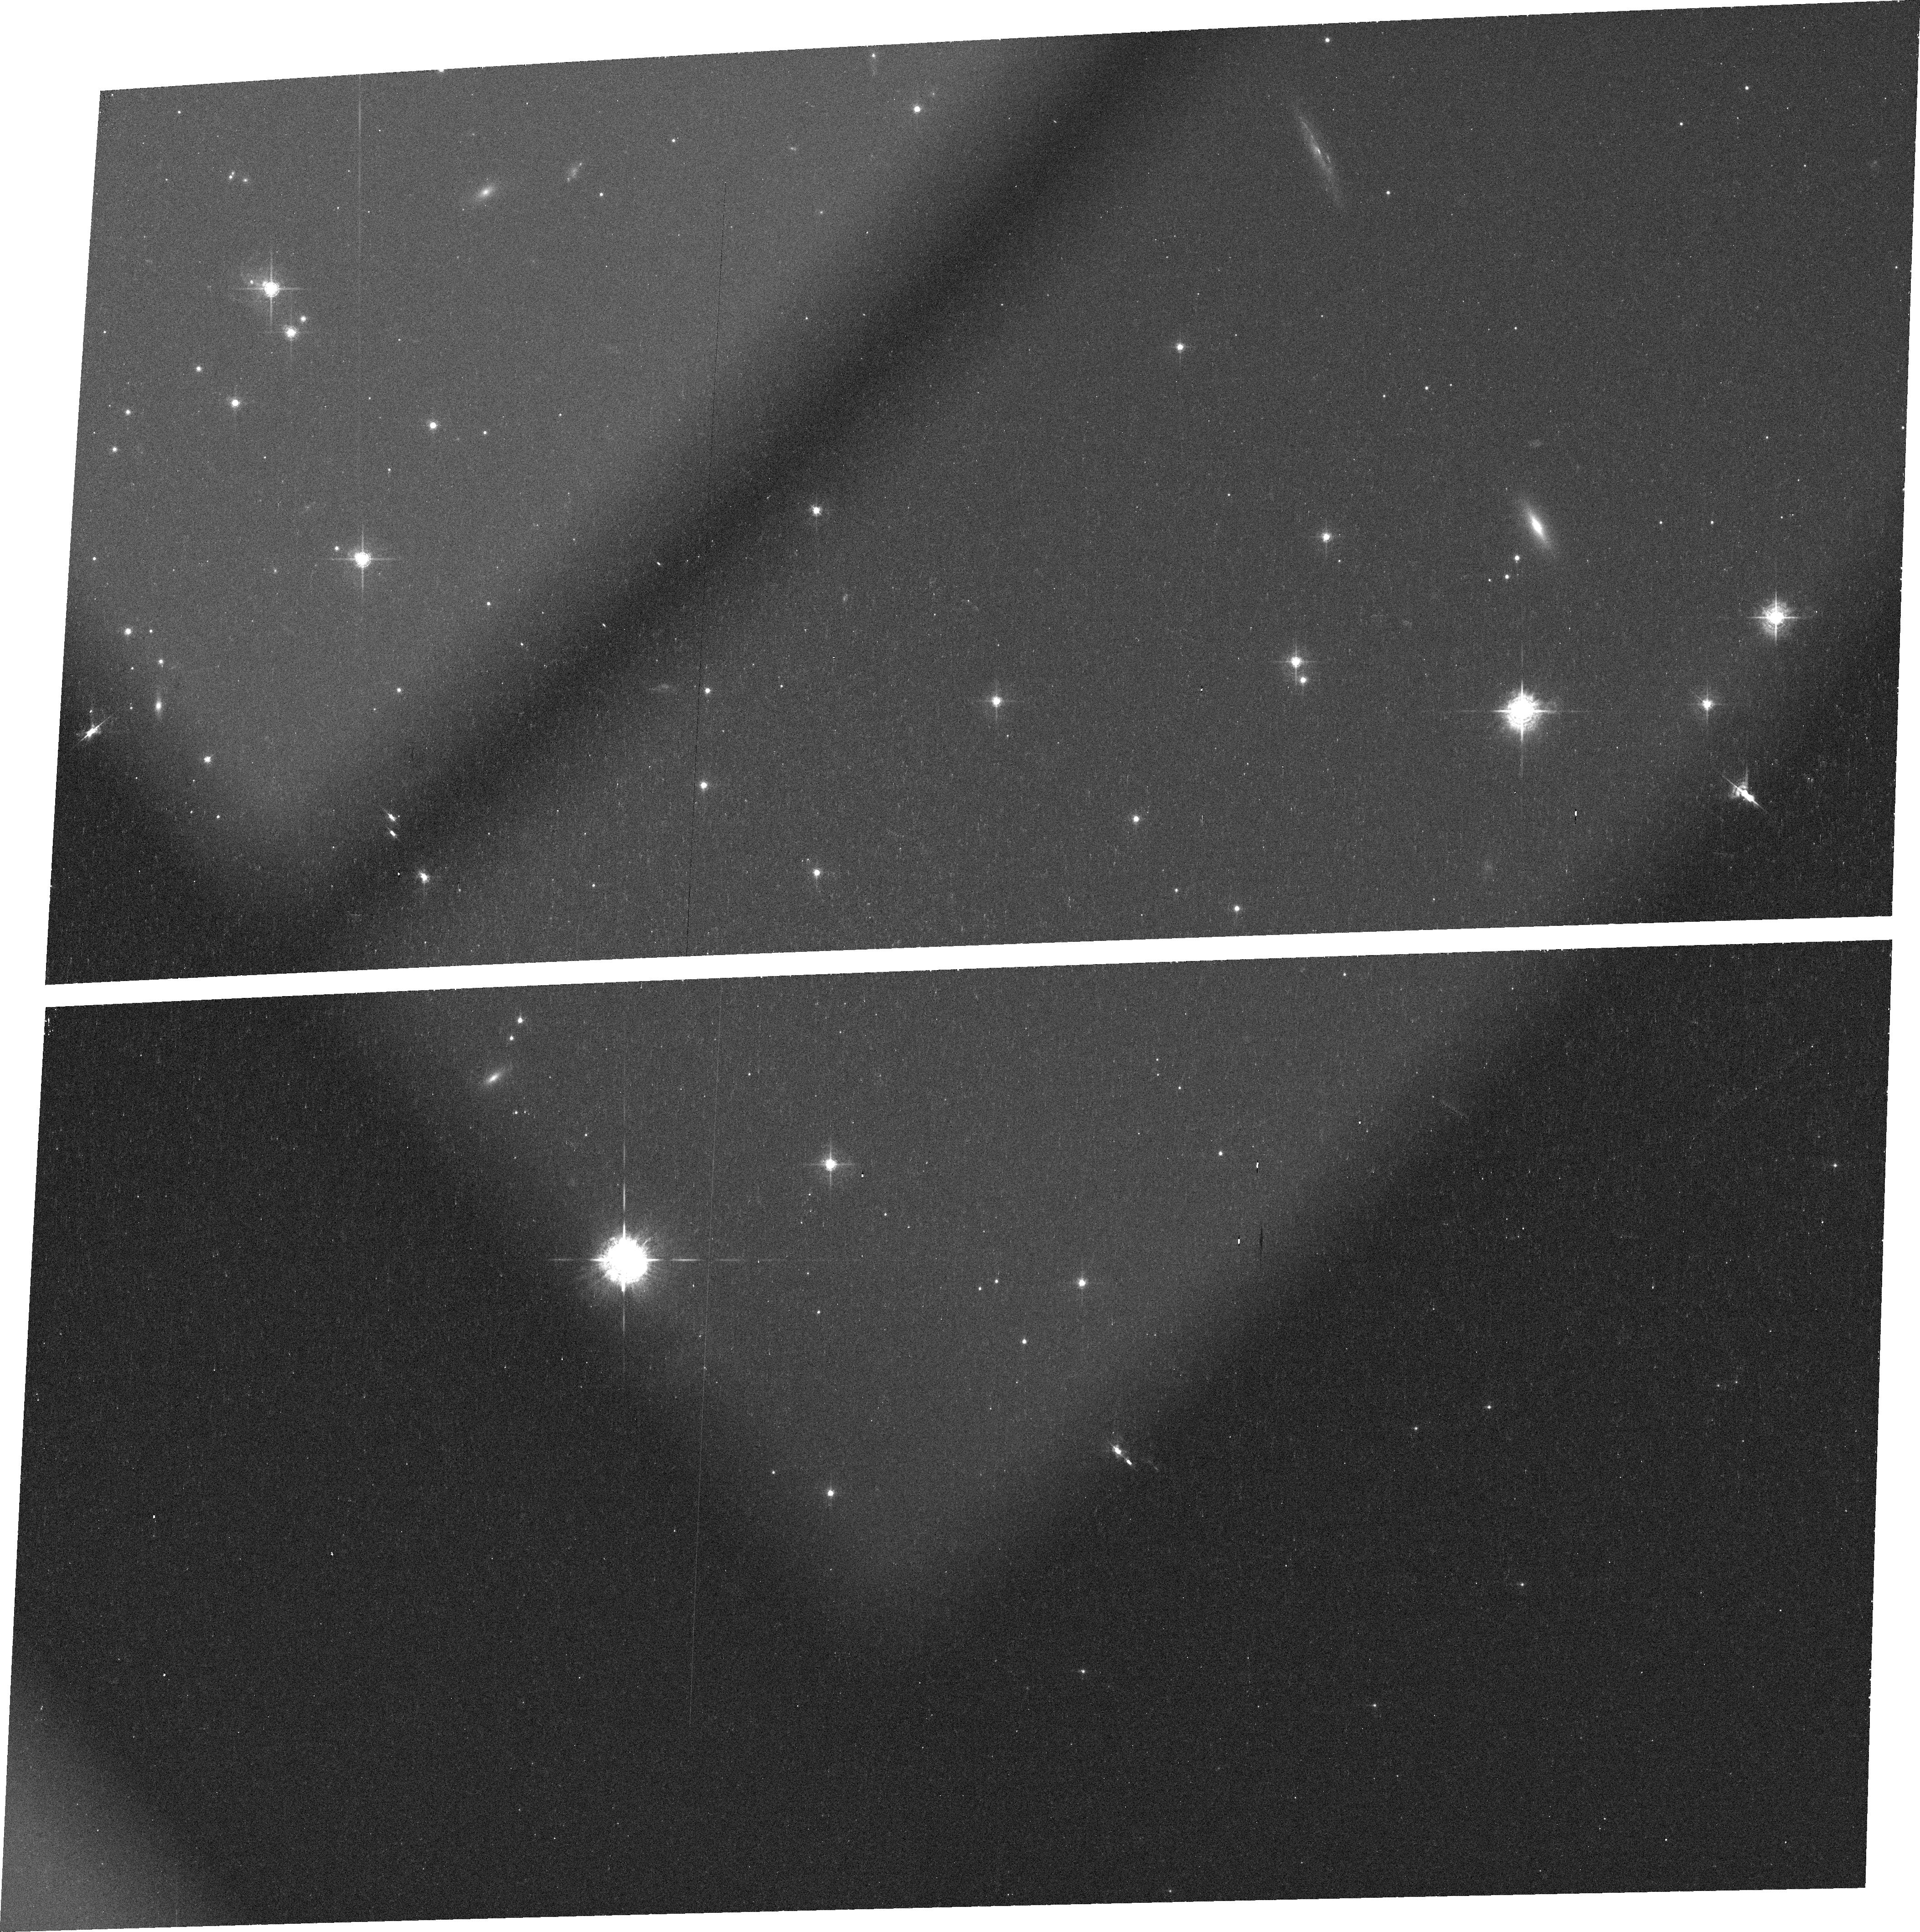
Target: PSRB0656+14
Instrument: ACS/WFC
Filter: FR459M
Exposure: 14 min
Observation ID: j9bl01030

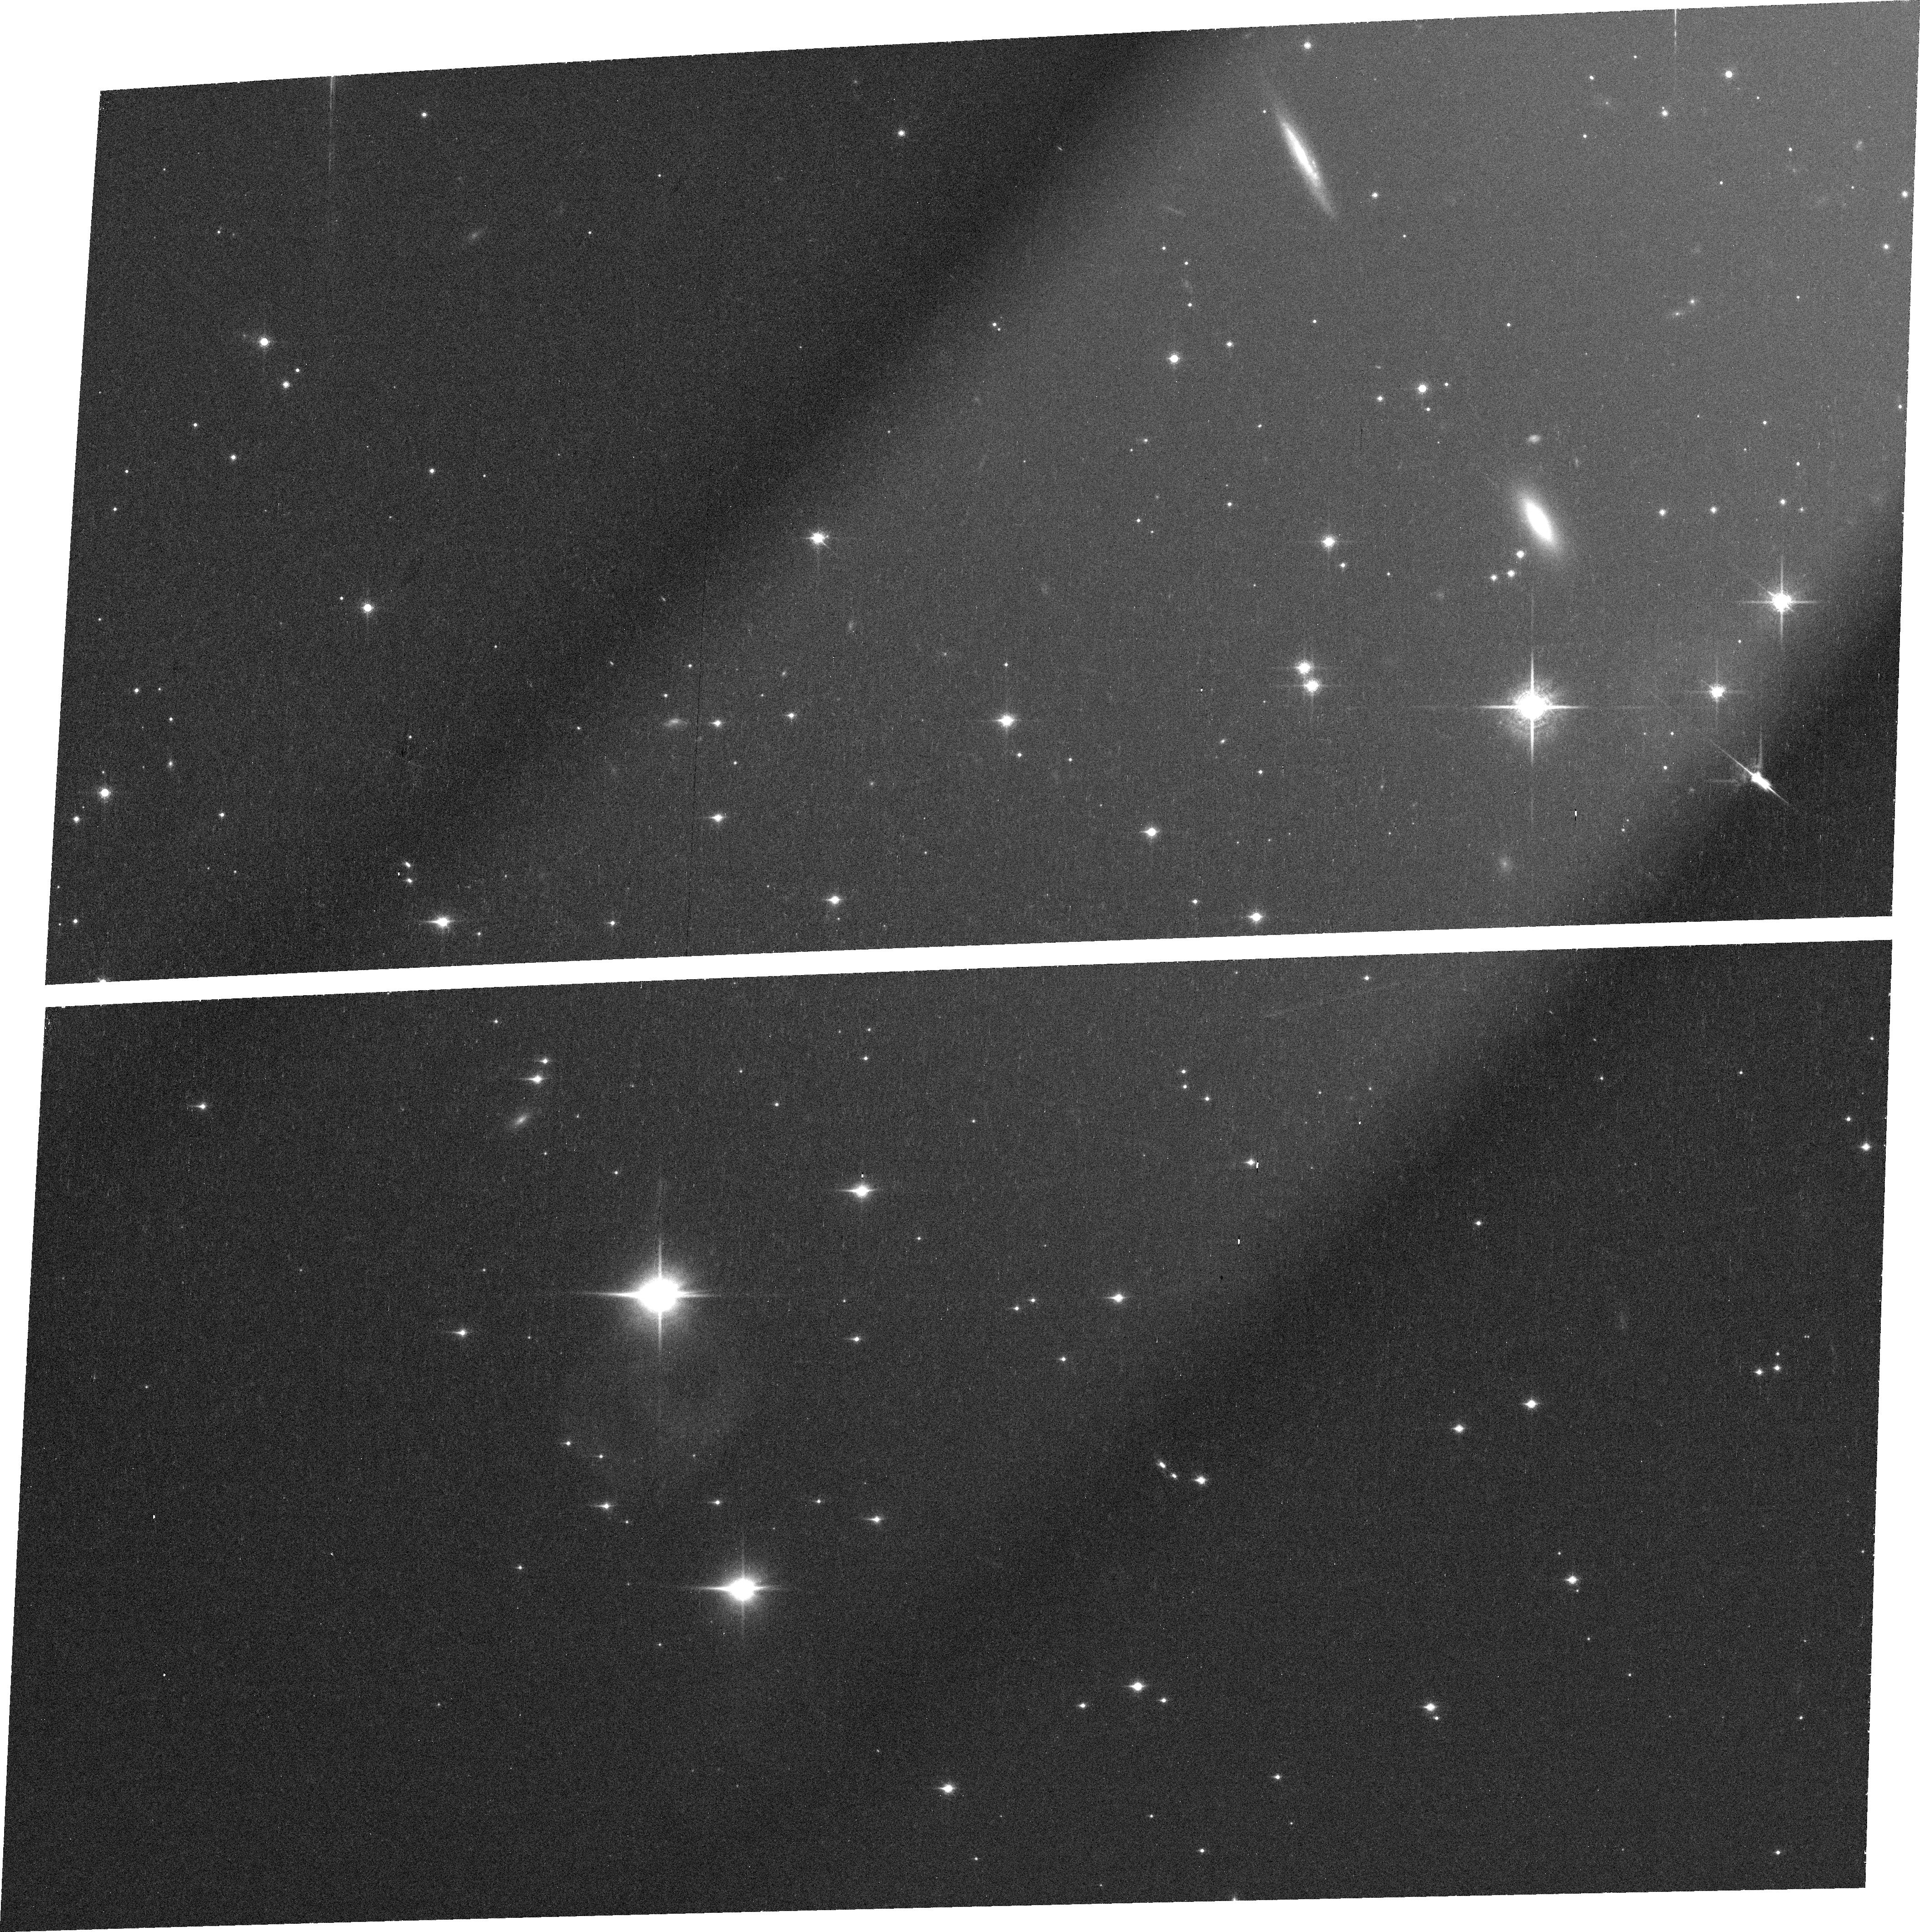
Target: PSRB0656+14
Instrument: ACS/WFC
Filter: FR914M
Exposure: 22 min
Observation ID: j9bl02040

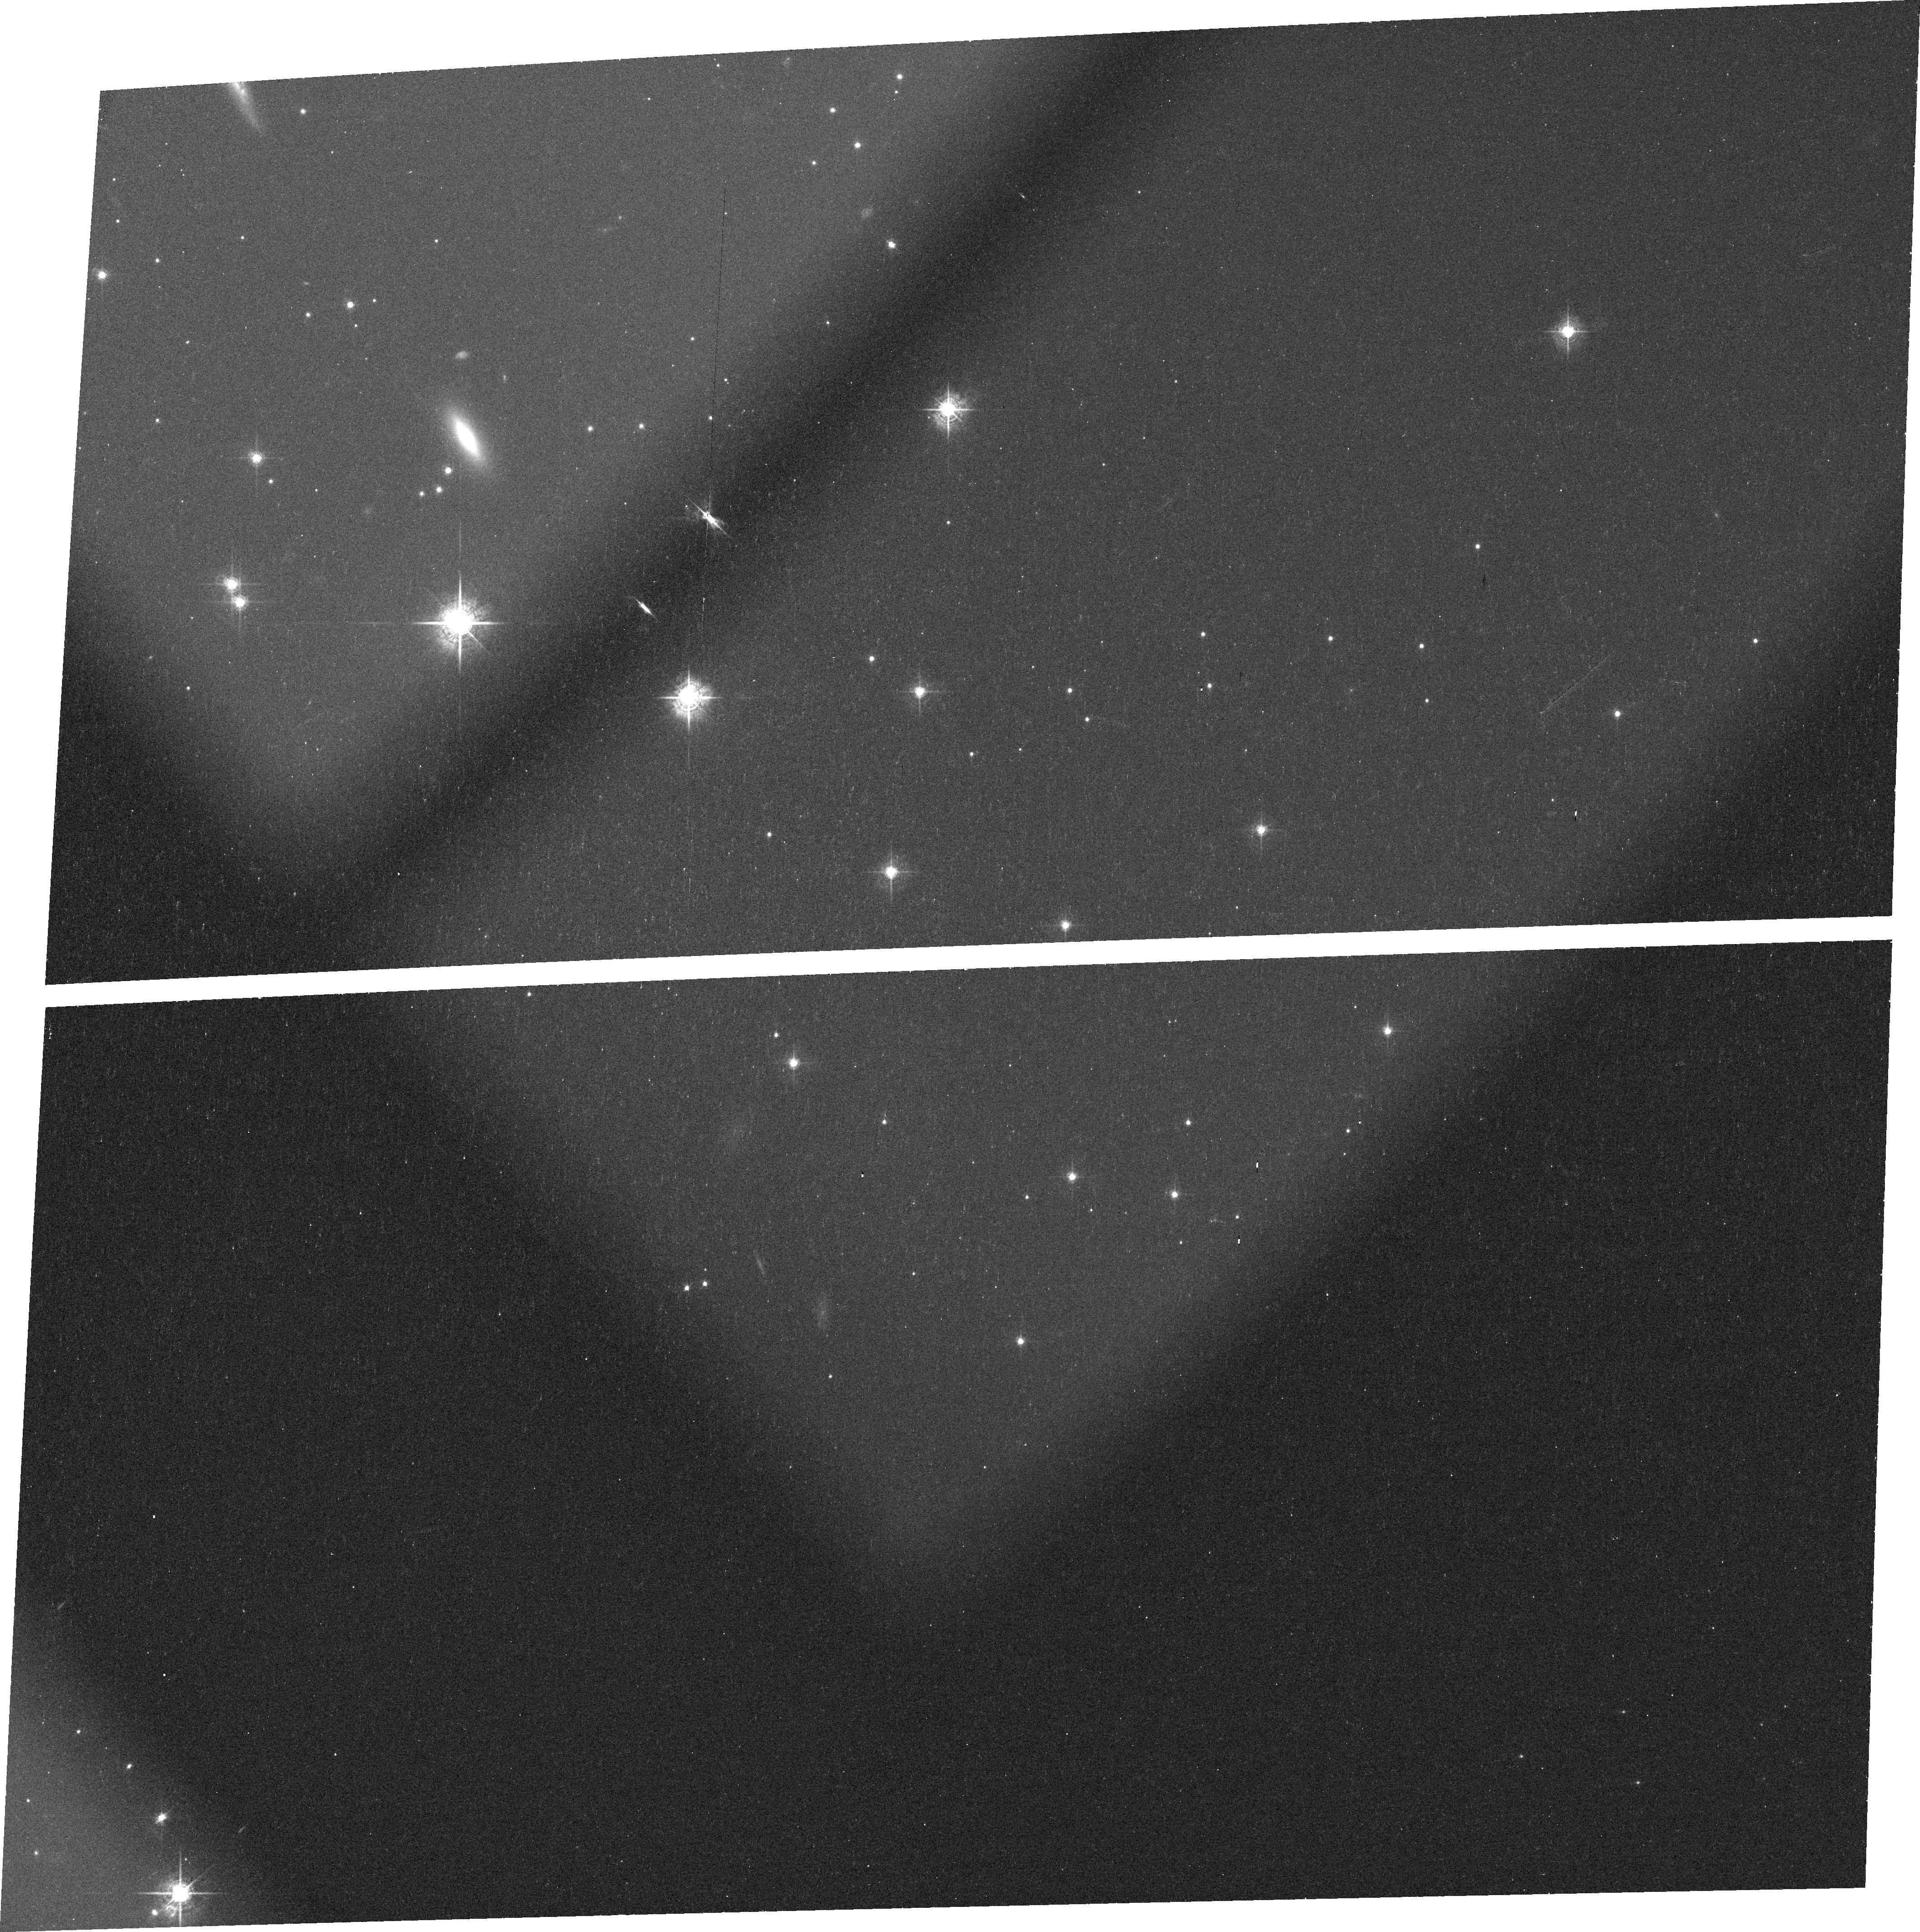
Target: PSRB0656+14
Instrument: ACS/WFC
Filter: FR647M
Exposure: 14 min
Observation ID: j9bl02020

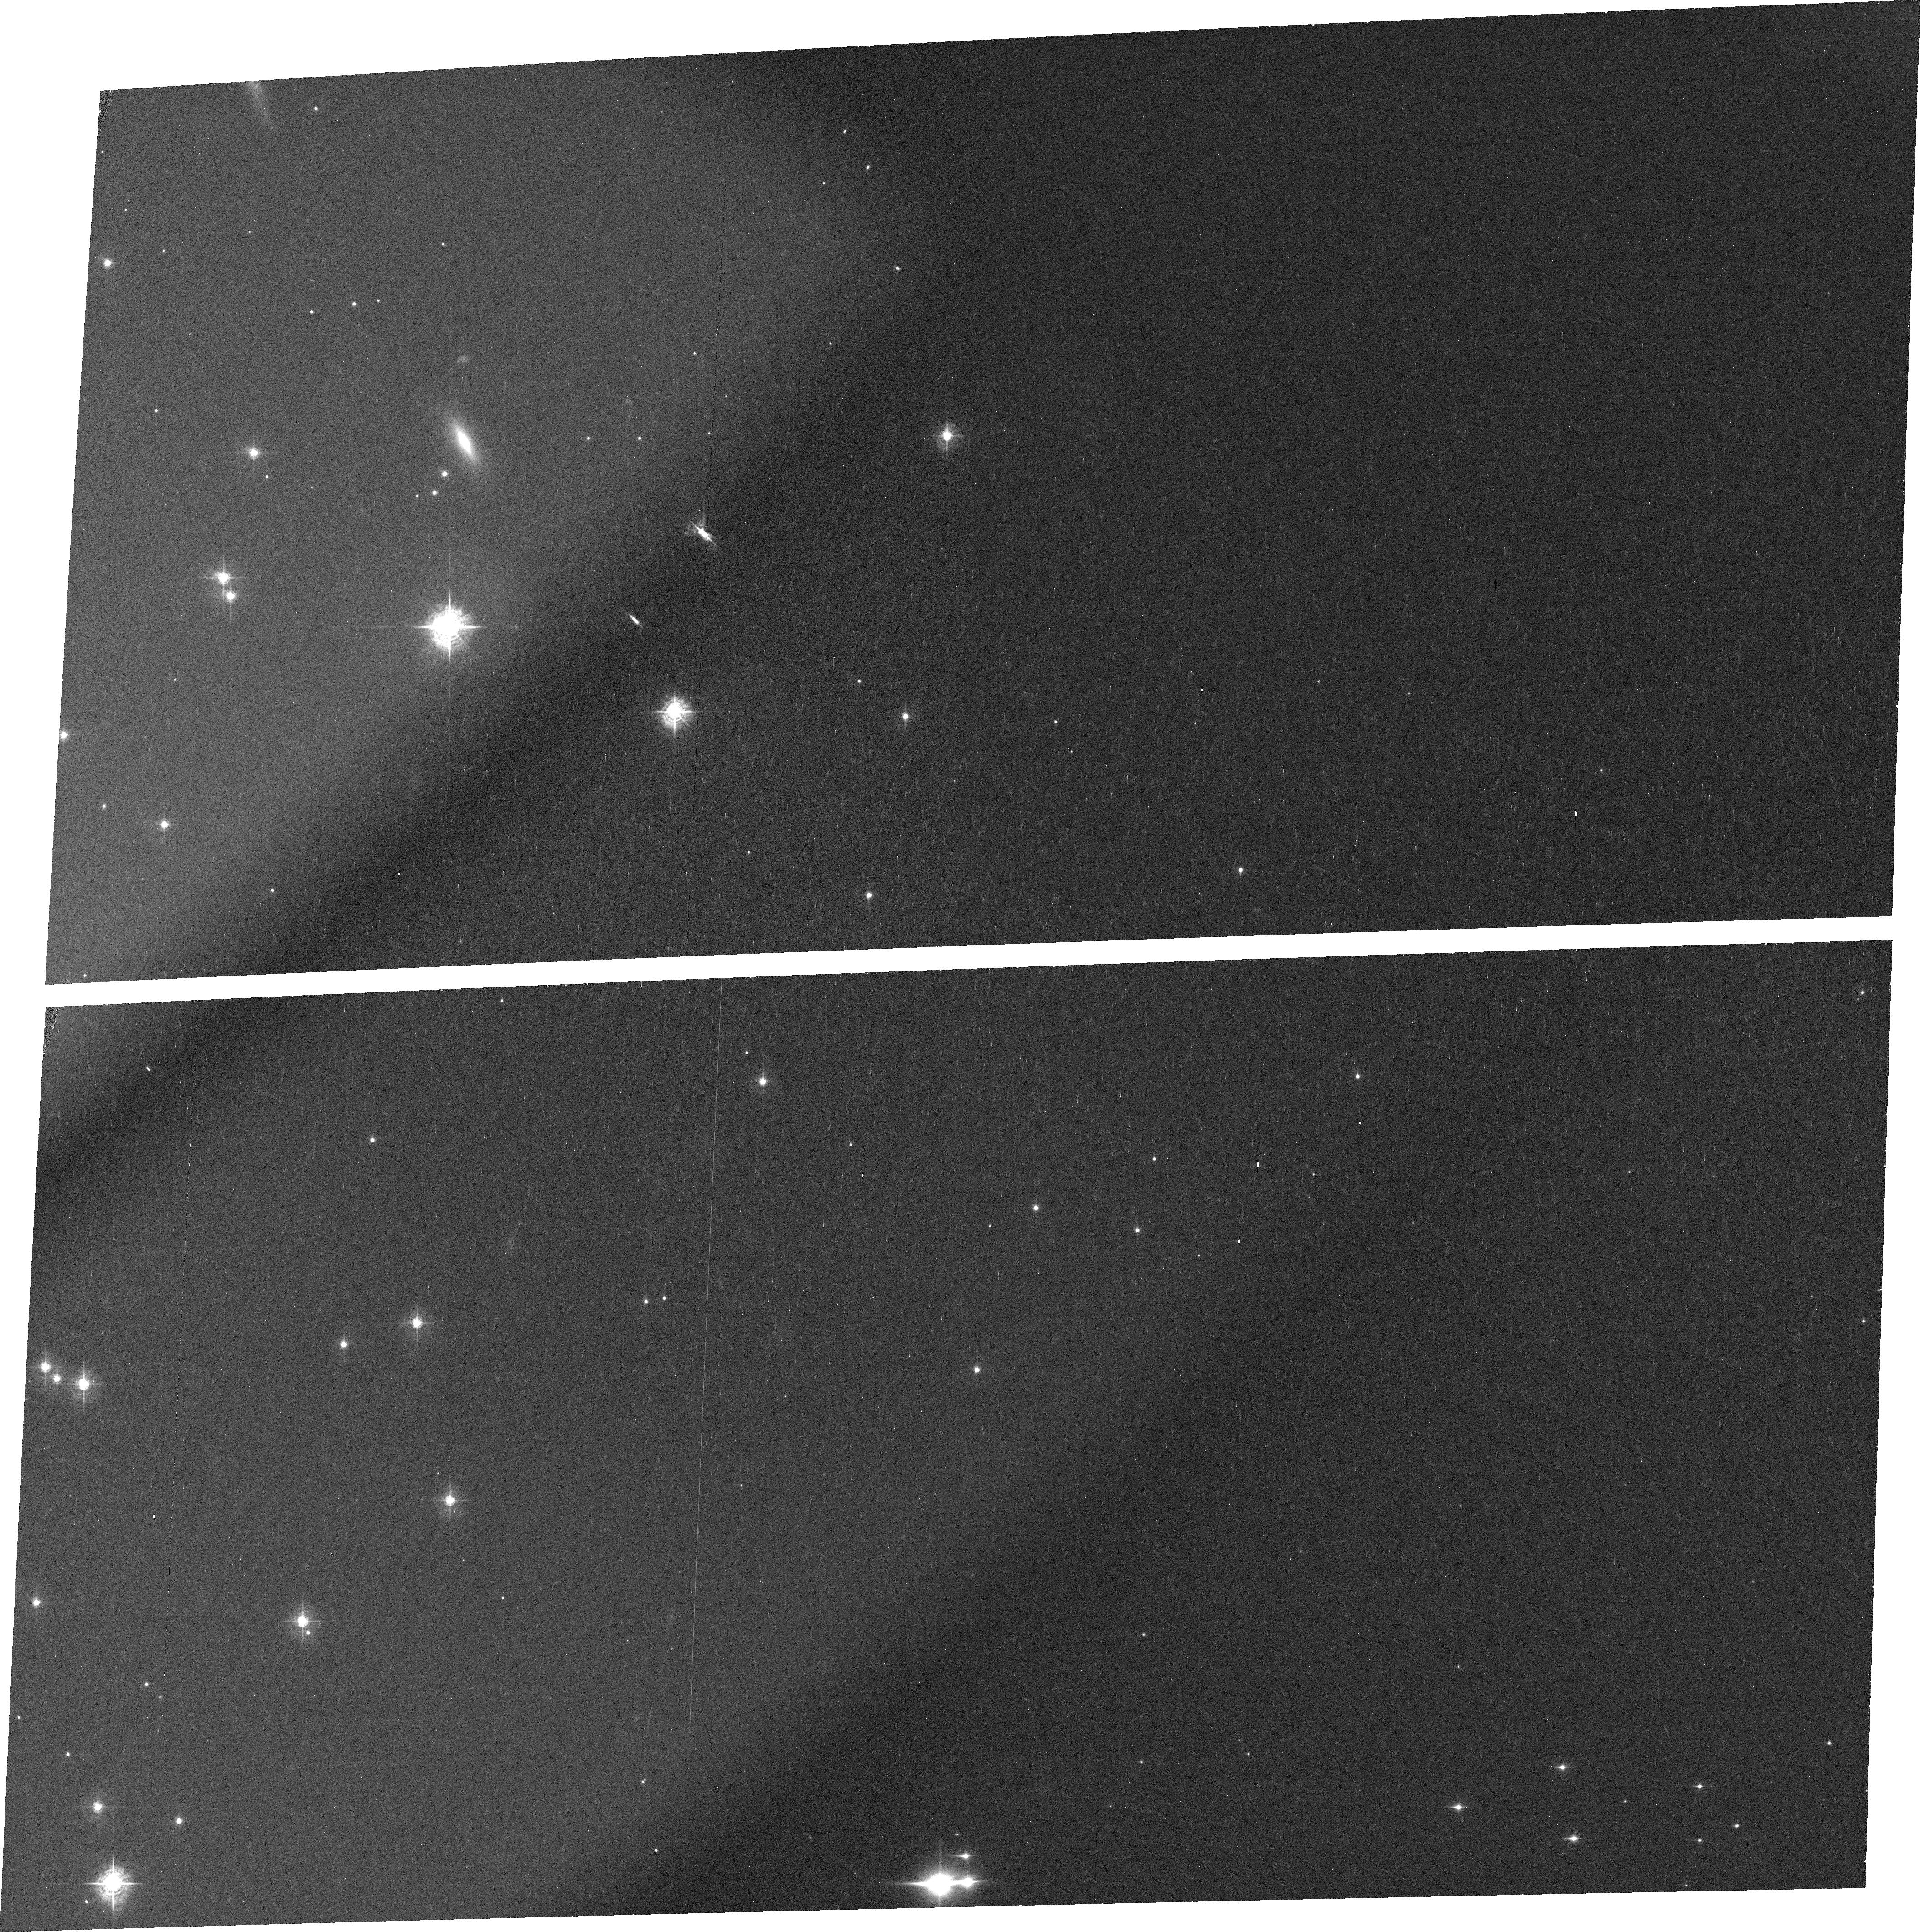
Target: PSRB0656+14
Instrument: ACS/WFC
Filter: FR647M
Exposure: 17 min
Observation ID: j9bl01050

Studying the spectum of PSR B0656+14 (PI: Kargaltsev, Oleg Y.)

PSR B0656+14 is the brightest intermediate-age pulsar which has been extensively studied in X-rays and optical with different instruments. The wide-band photometry of PSR B0656+14 strongly suggests the presence of spectral features between 4000 and 11, 000 A. The sensitivity and resolution of ACS/WFC opens an opportunity to study the pulsar spectrum with a higher resolution and a better S/N than it was previously possible. This will allow us to accurately measure the pulsar spectrum, confirm the spectral features and investigate their shape and strength.